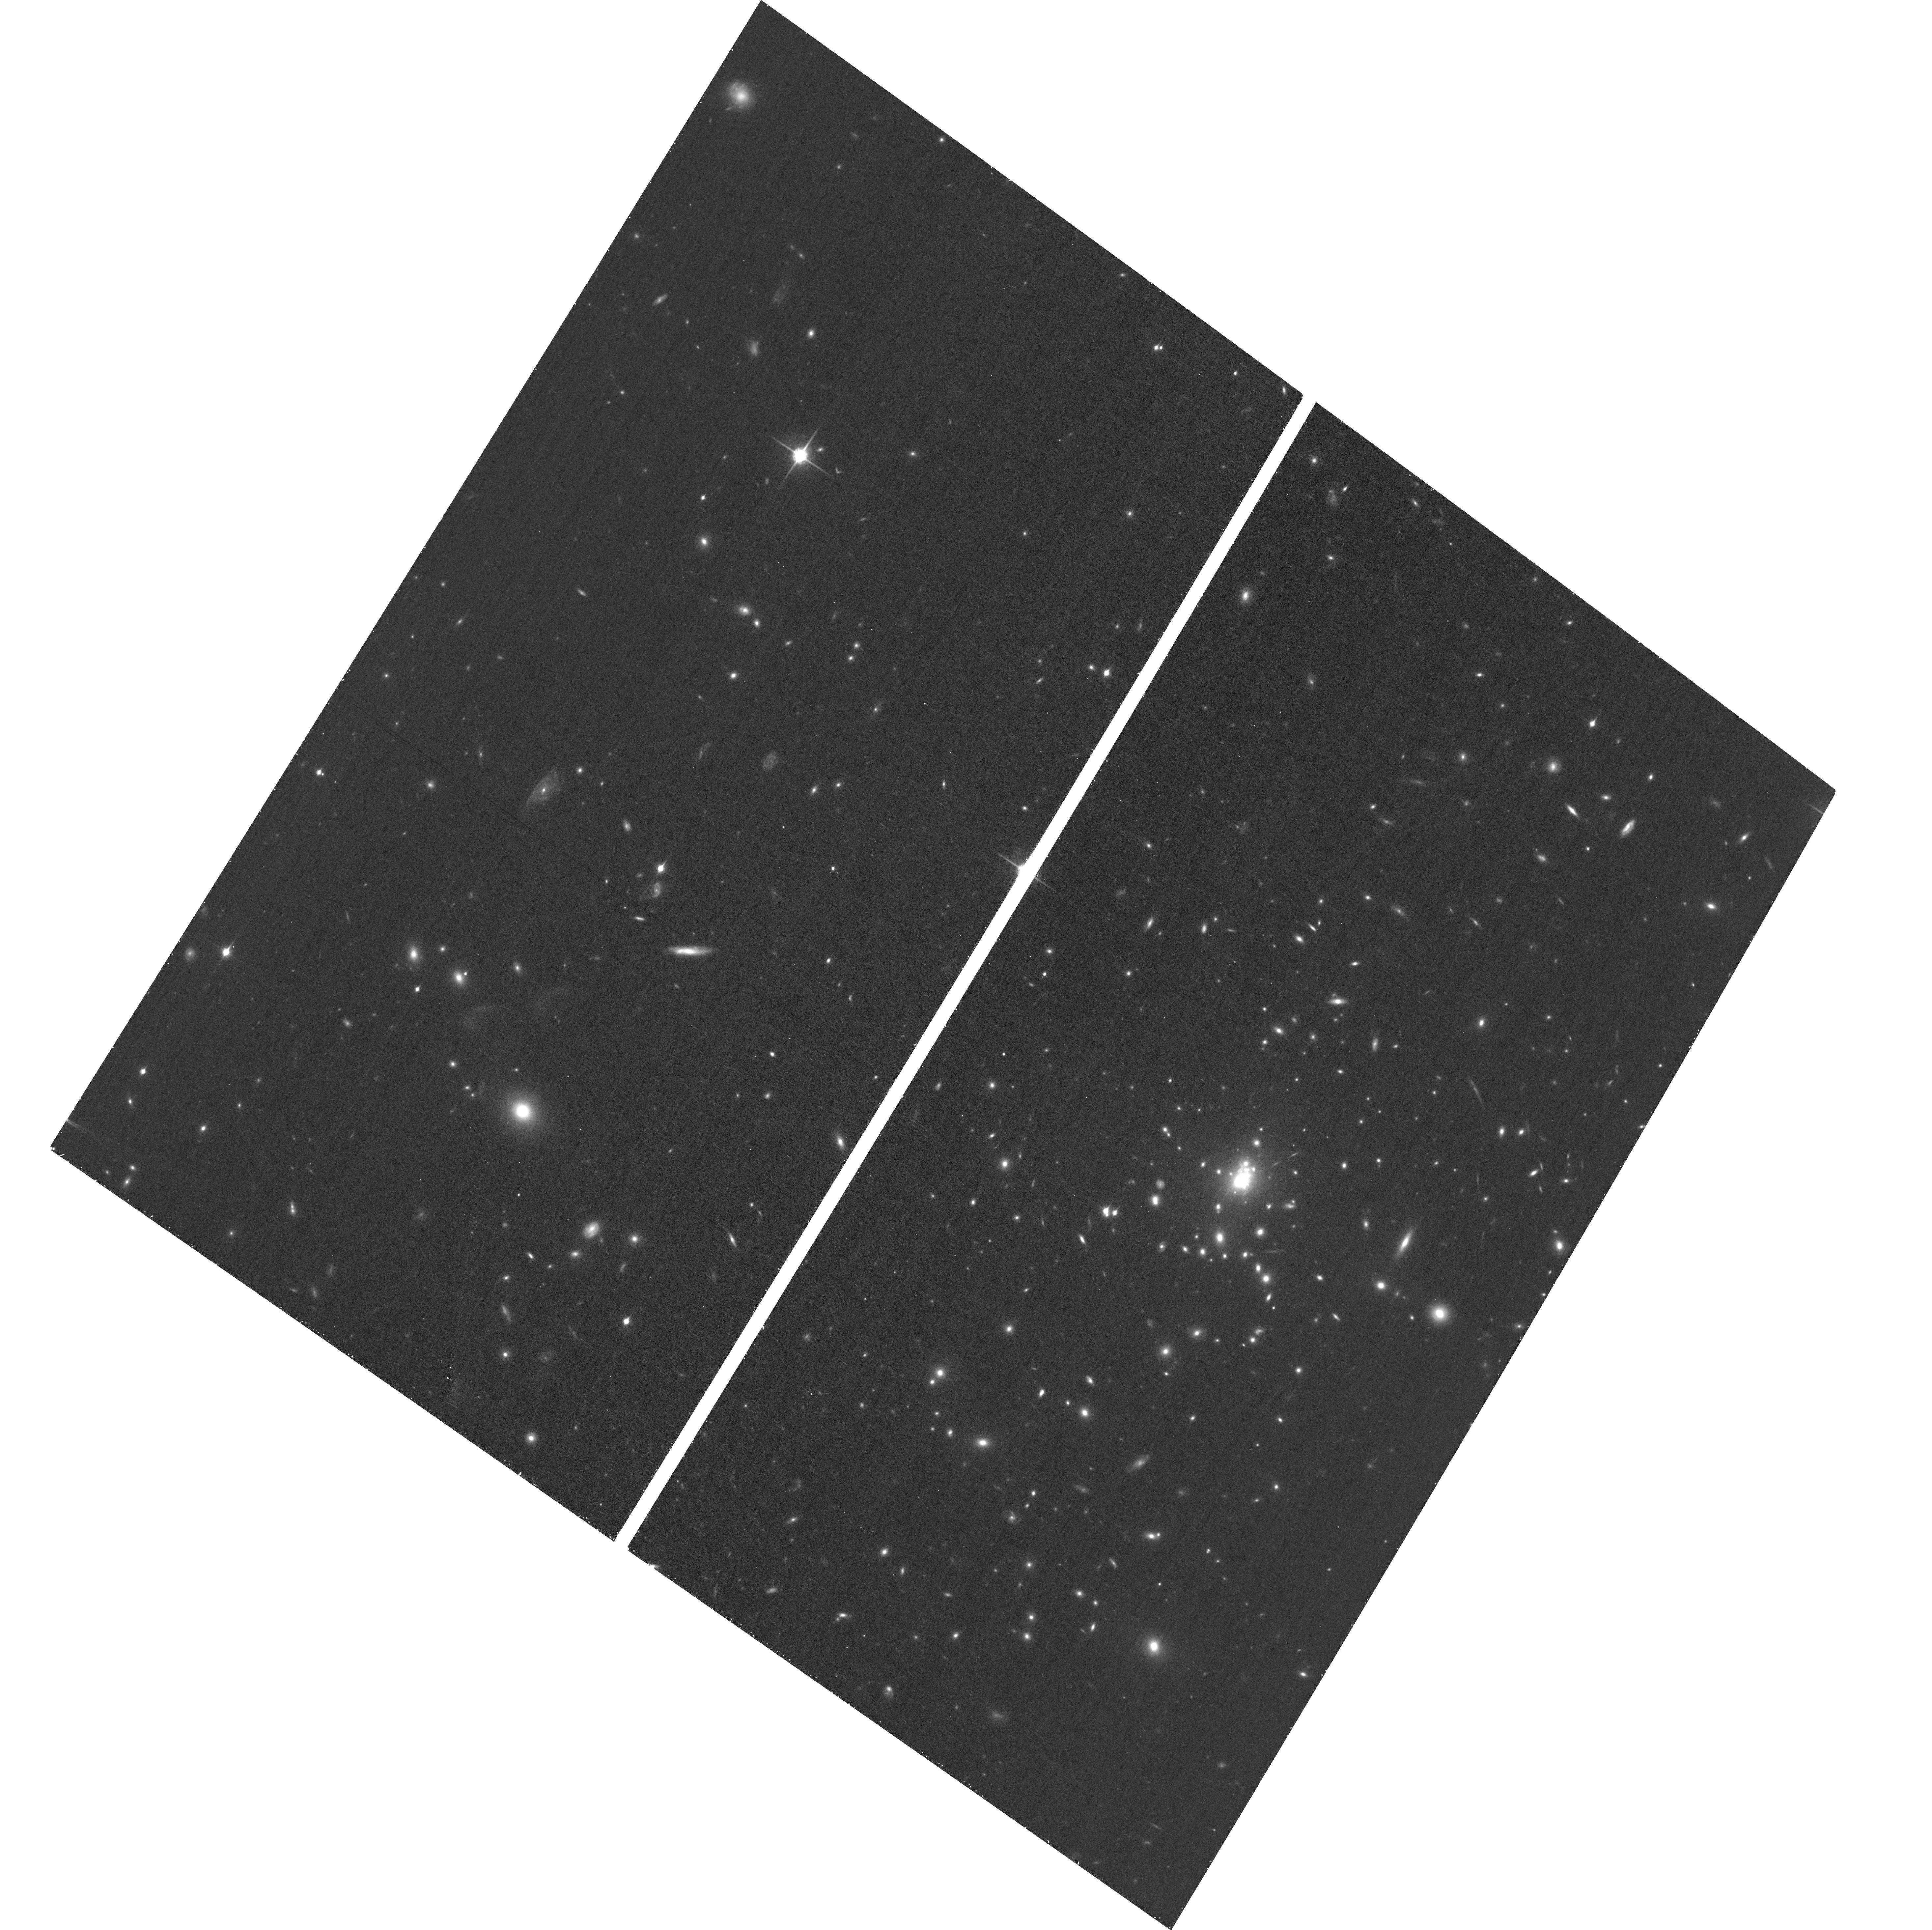
Target: SPT-CLJ2344-4243. Instrument: ACS/WFC. Filter: F850LP. Exposure: 28 min. Observation ID: hst_15315_07_acs_wfc_f850lp_jdh907

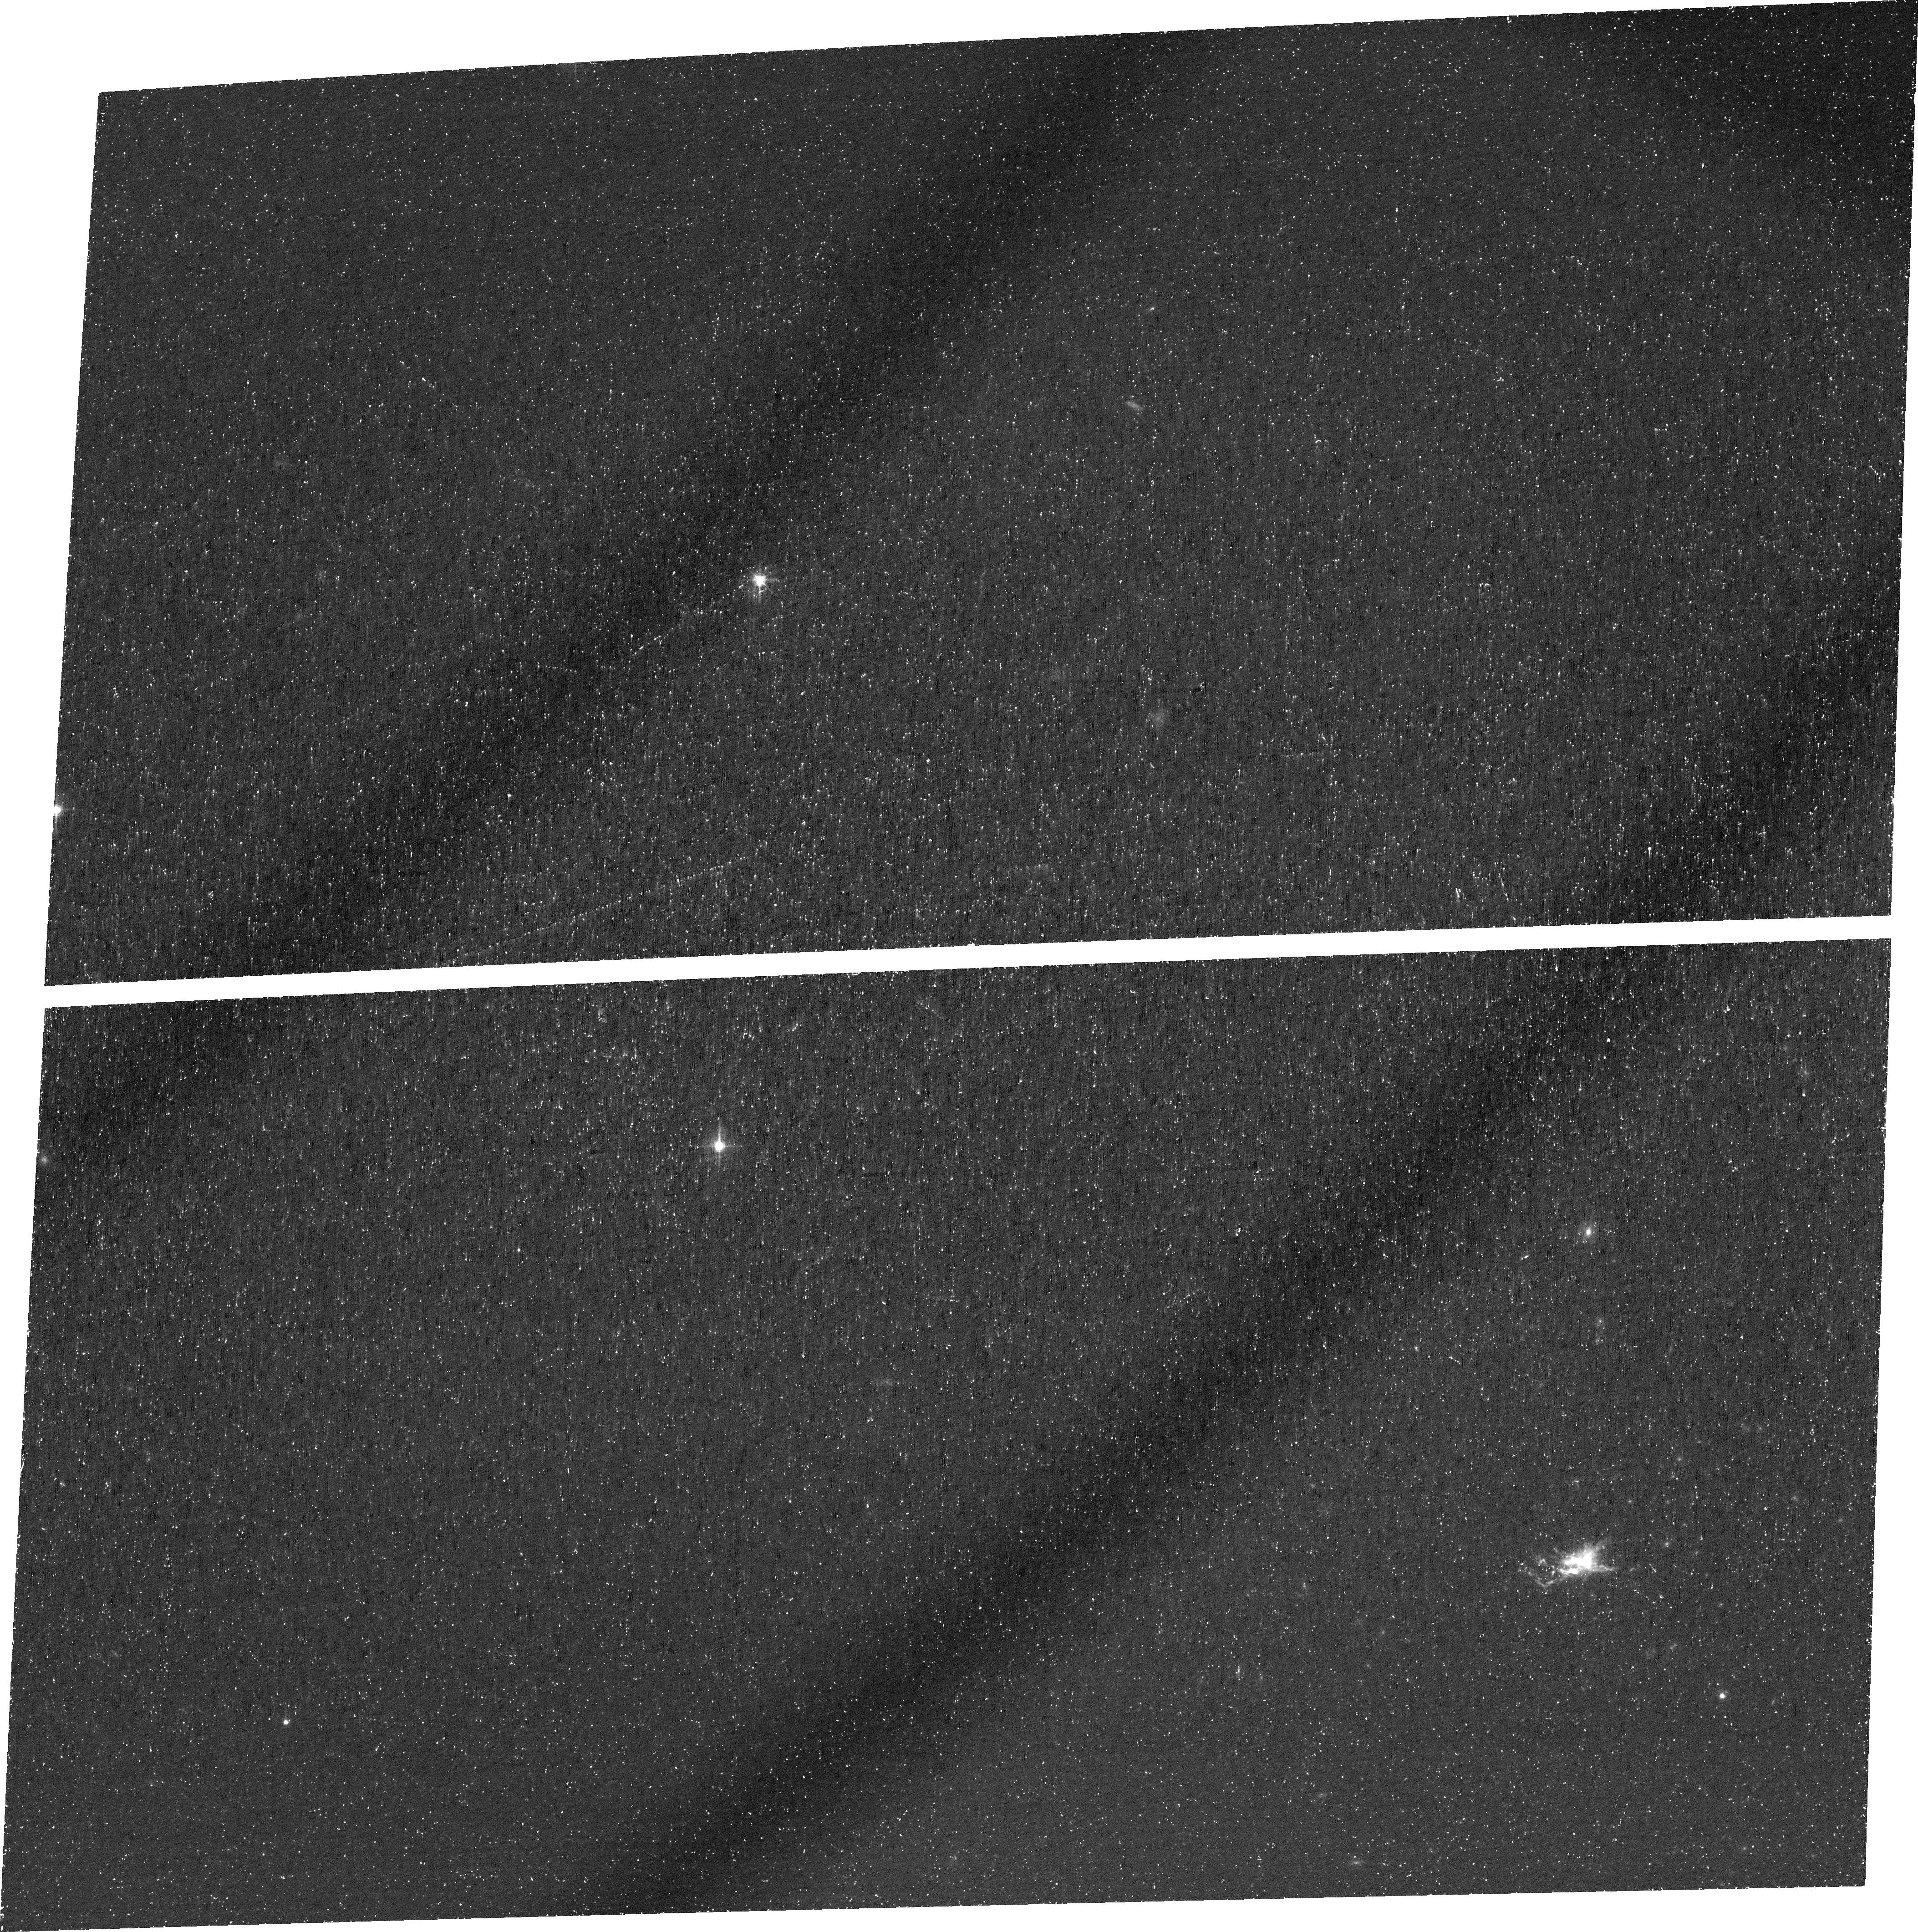
Target: SPT-CLJ2344-4243. Instrument: ACS/WFC. Filter: FR601N. Exposure: 1.6 h. Observation ID: jdh902010

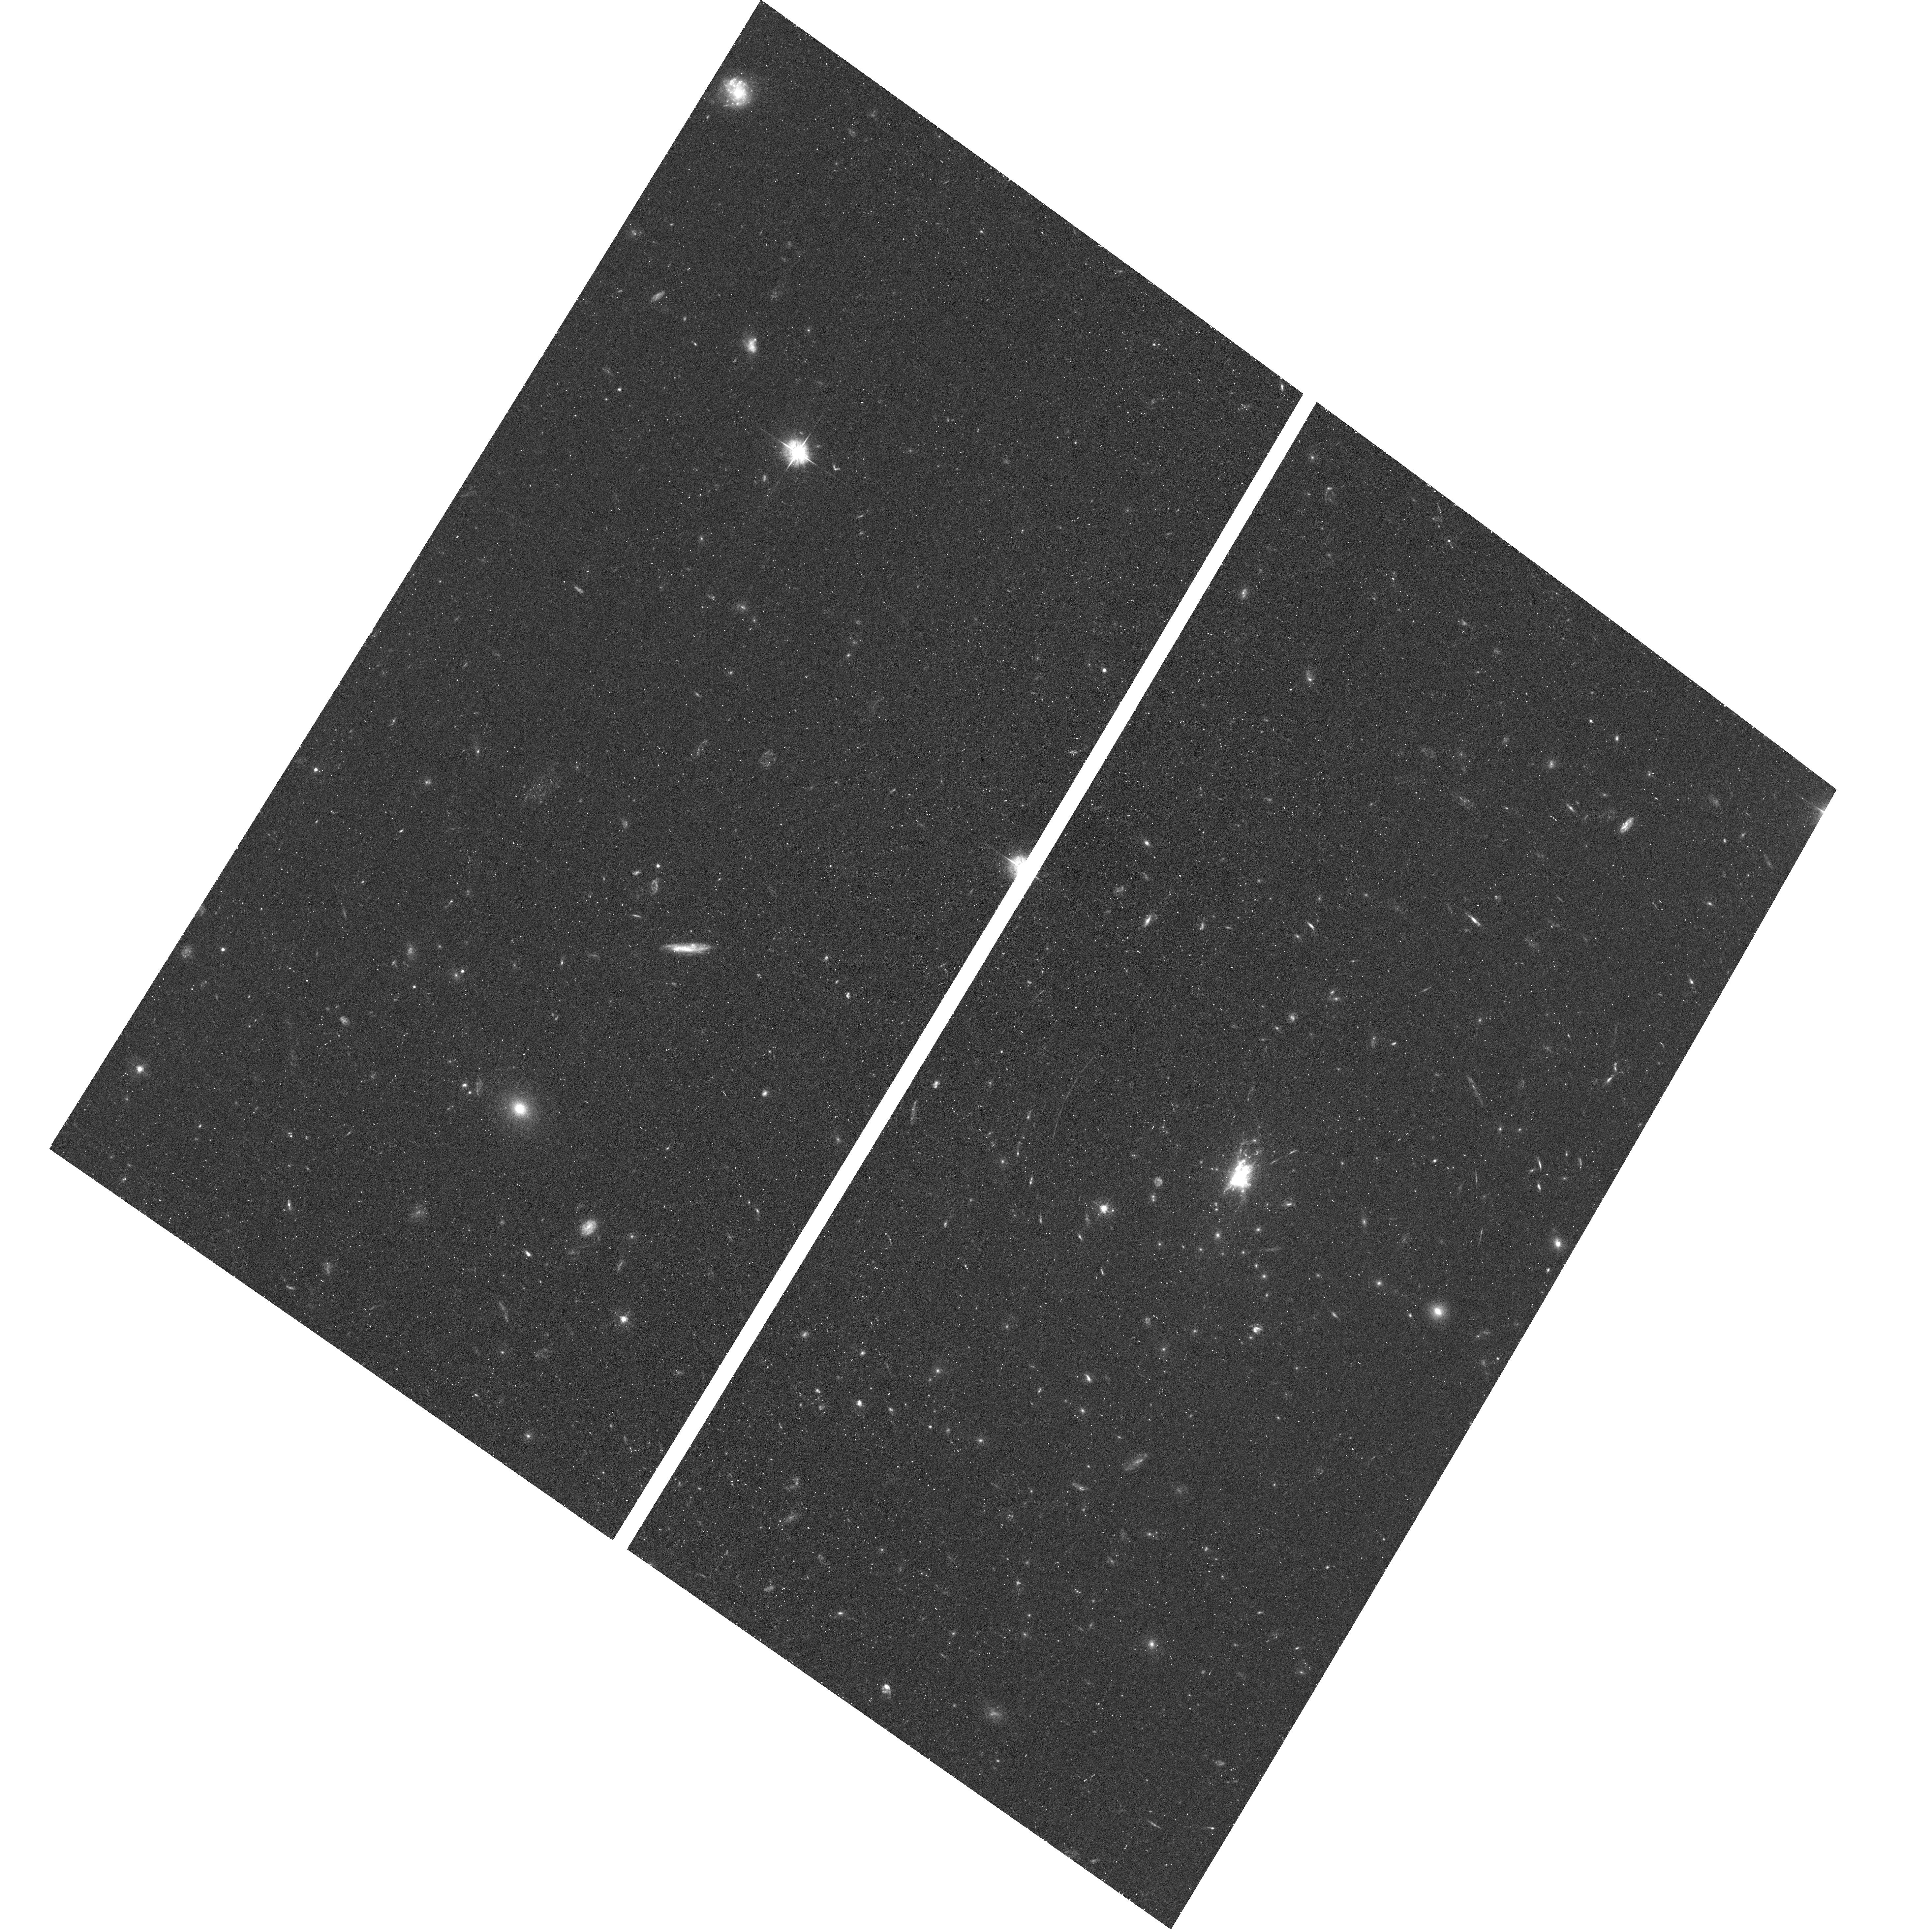
Target: SPT-CLJ2344-4243. Instrument: ACS/WFC. Filter: F475W. Exposure: 43 min. Observation ID: hst_15315_05_acs_wfc_f475w_jdh905

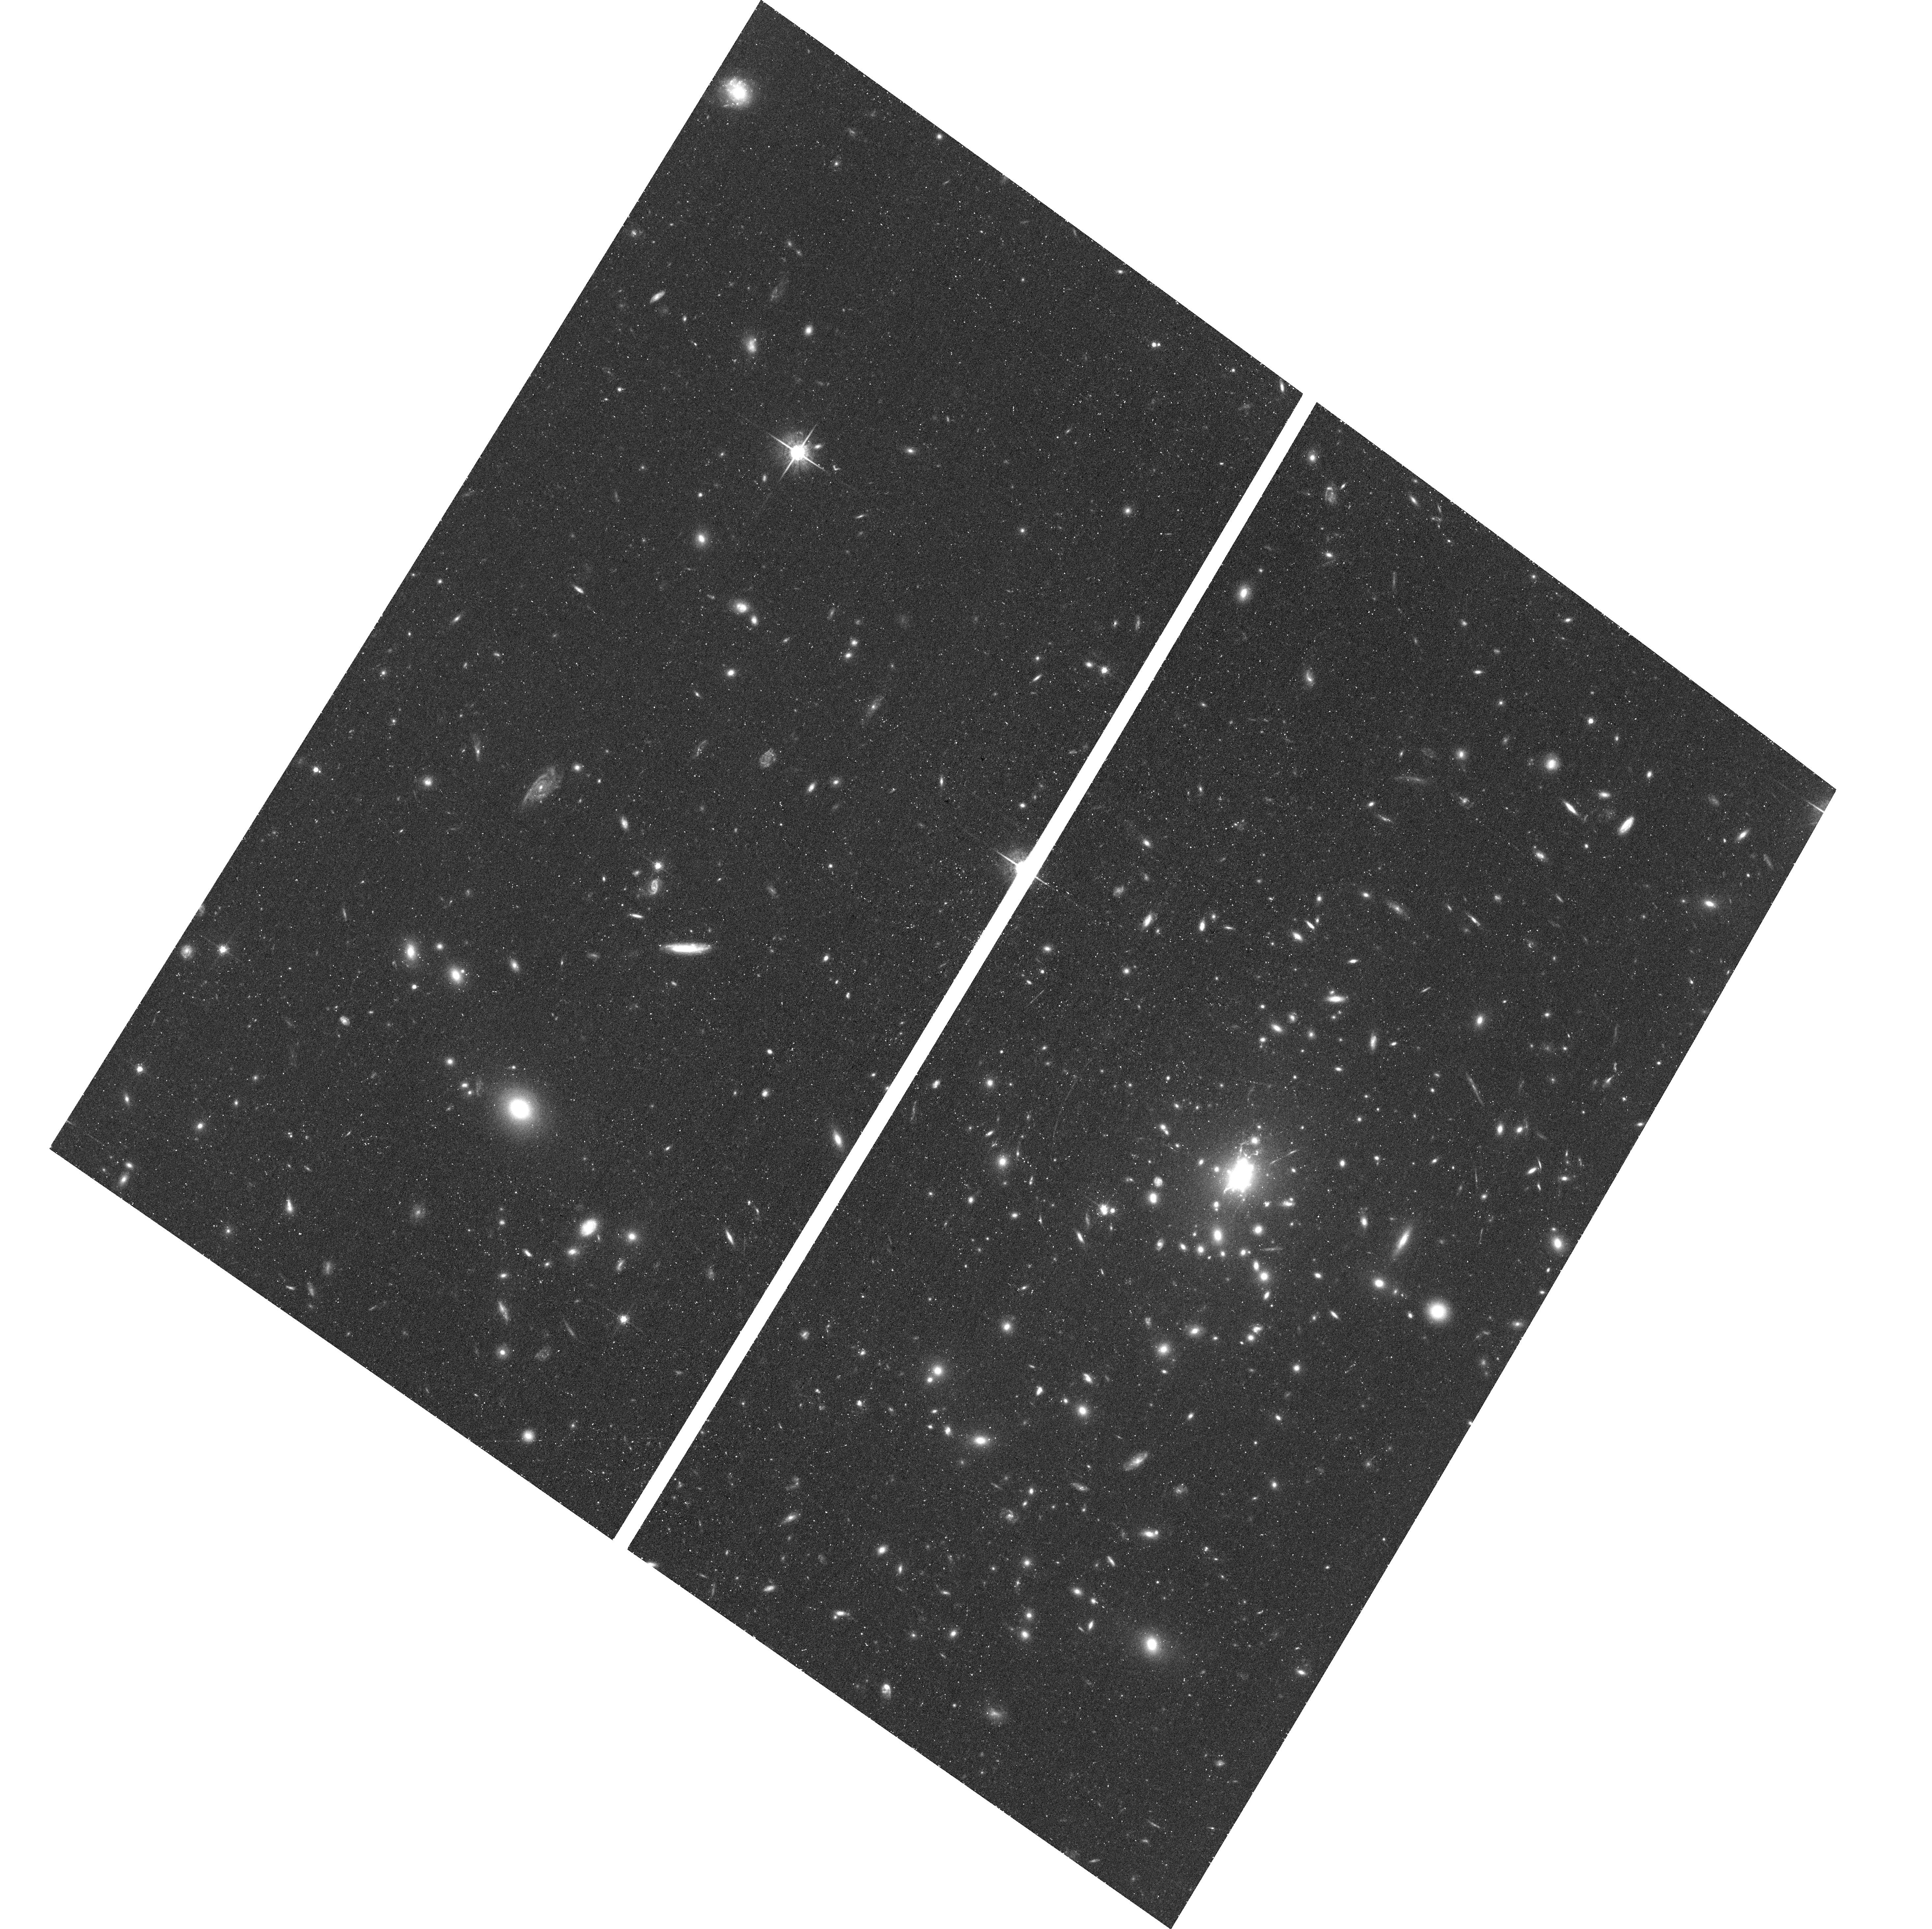
Target: SPT-CLJ2344-4243. Instrument: ACS/WFC. Filter: F775W. Exposure: 43 min. Observation ID: hst_15315_06_acs_wfc_f775w_jdh906

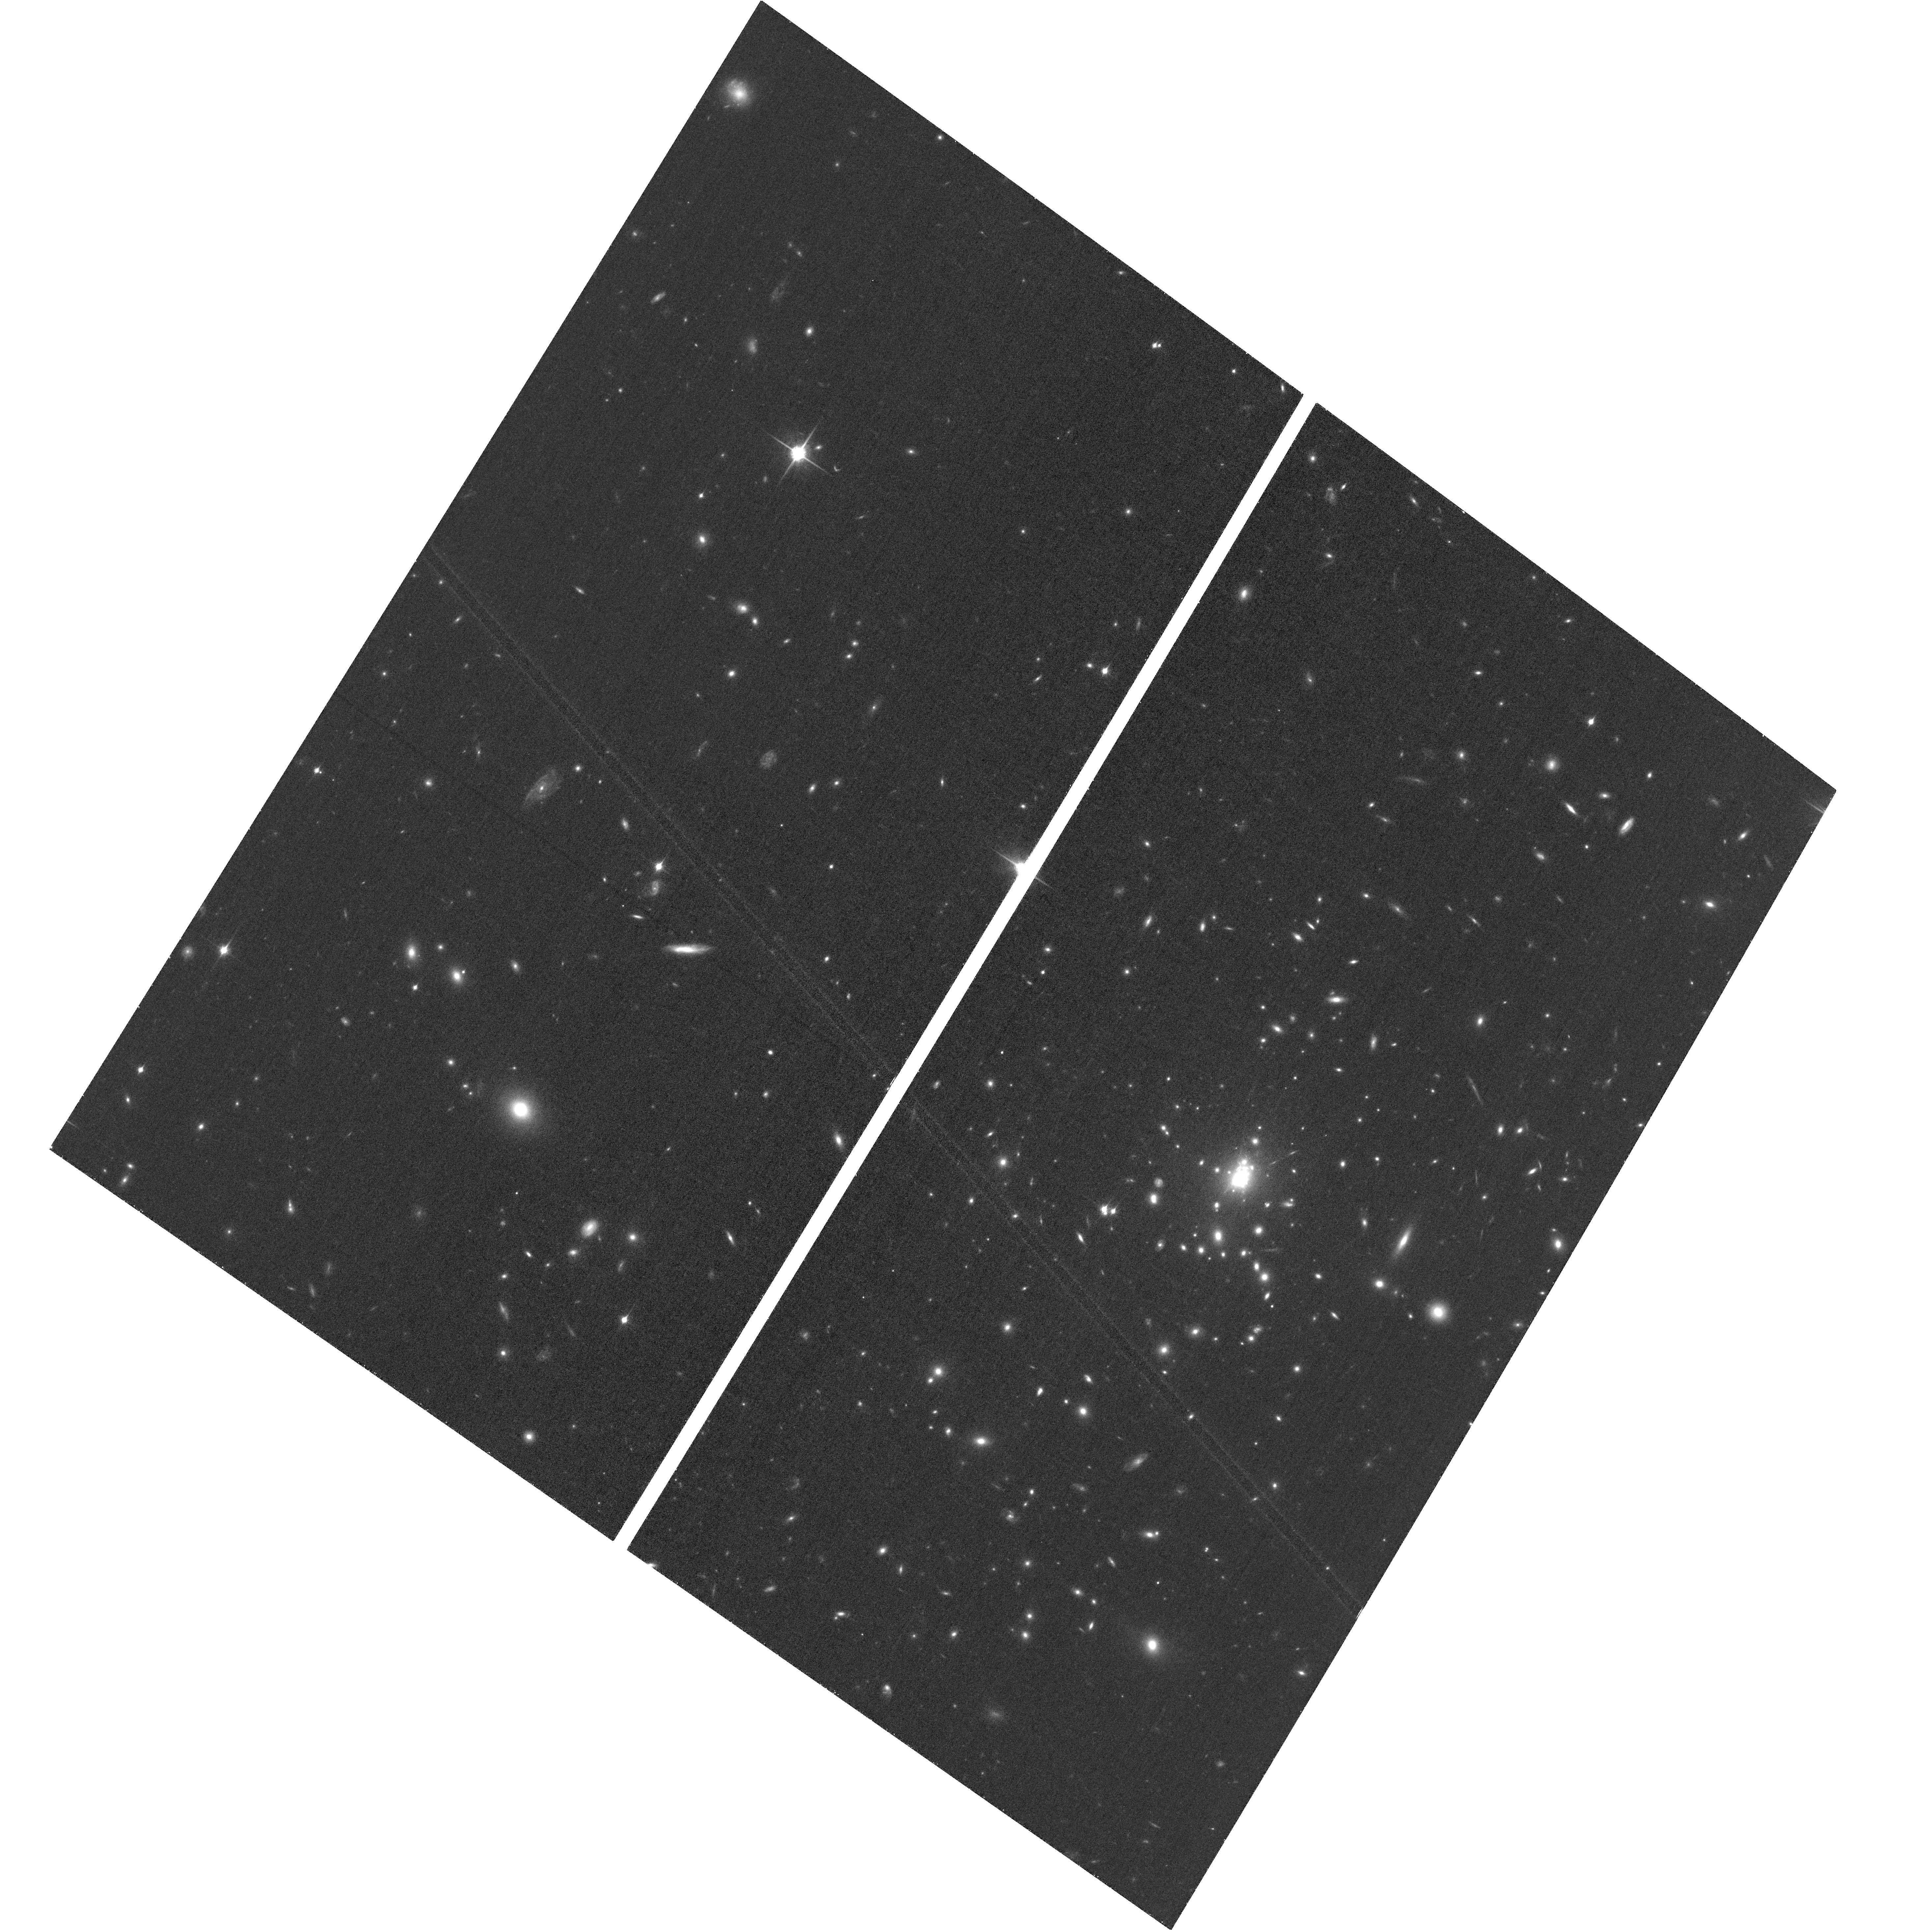
Target: SPT-CLJ2344-4243. Instrument: ACS/WFC. Filter: F850LP. Exposure: 38 min. Observation ID: hst_15315_57_acs_wfc_f850lp_jdh957

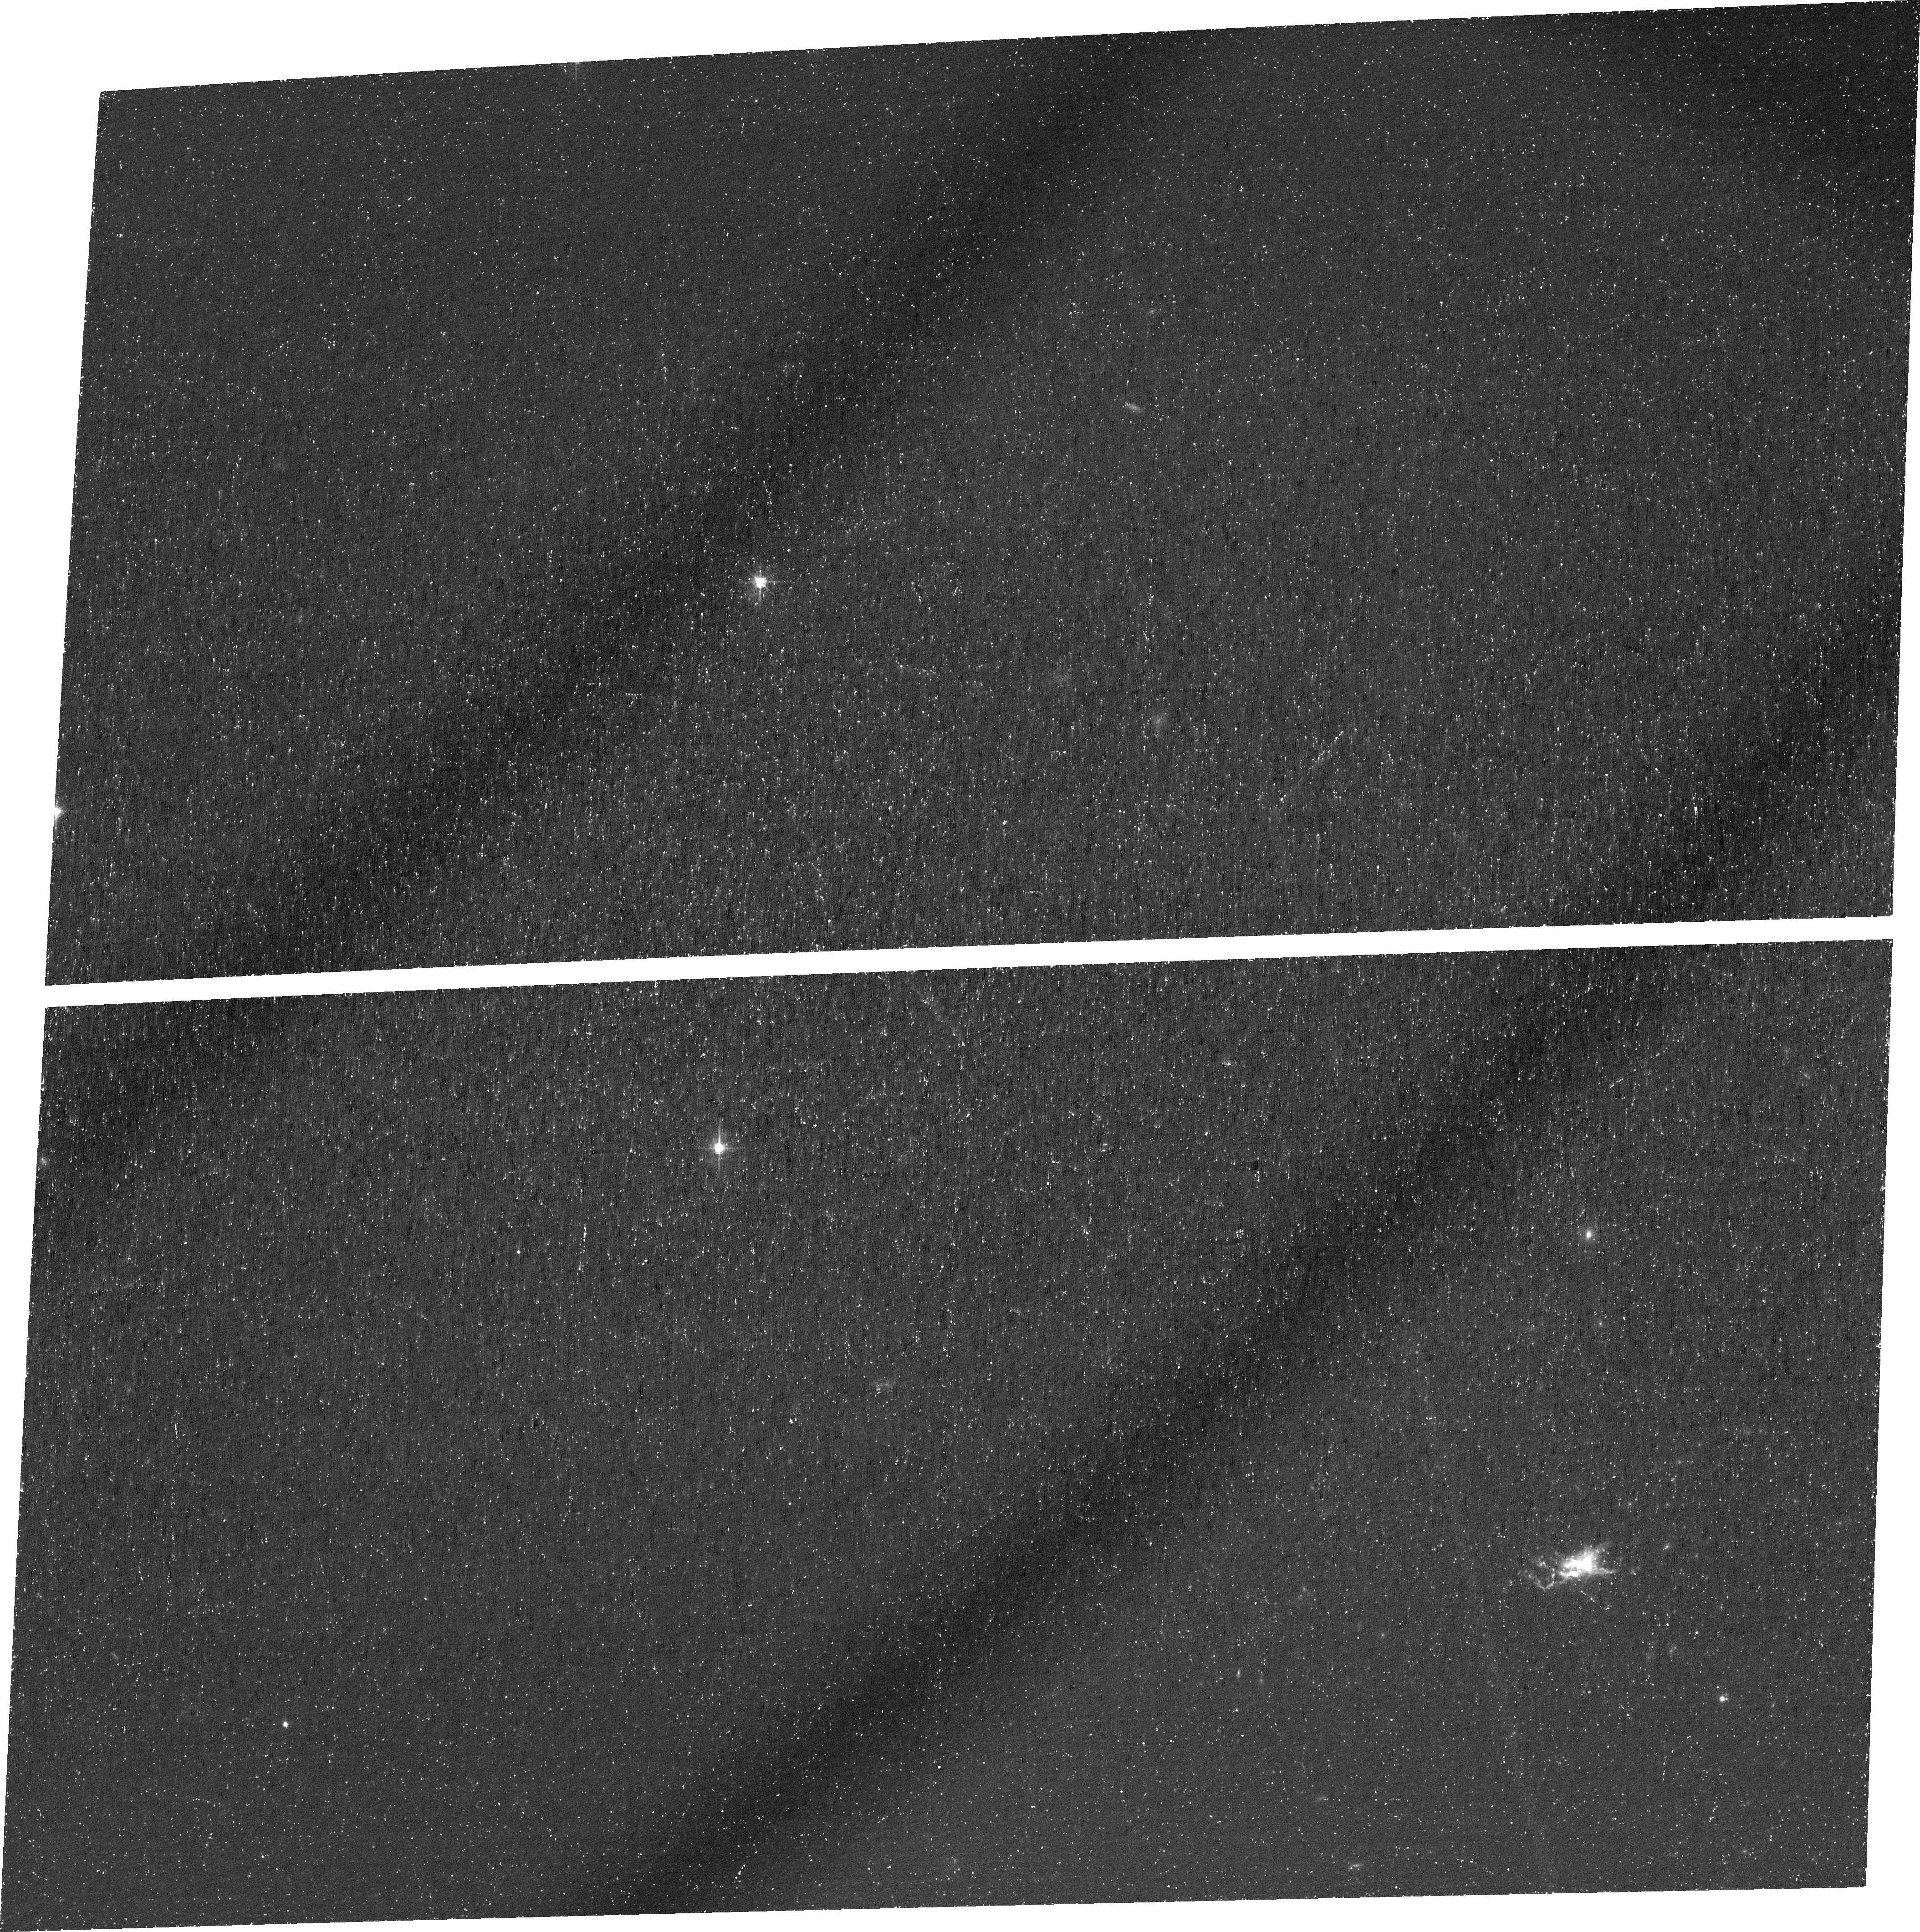
Target: SPT-CLJ2344-4243. Instrument: ACS/WFC. Filter: FR601N. Exposure: 1.6 h. Observation ID: jdh904010

Revealing Thermal Instabilities in the Core of the Phoenix Cluster (PI: McDonald, Michael A.)

The Phoenix cluster is the most relaxed cluster known, and hosts the strongest cool core of any cluster yet discovered. At the center of this cluster is a massive starburst galaxy, with a SFR of 500-1000 Msun/yr, seemingly satisfying the early cooling flow predictions, despite the presence of strong AGN feedback from the central supermassive black hole. Here we propose deep narrow-band imaging of the central ~120 kpc of the cluster, to map the warm (10^4K) ionized gas via the [O II] emission line. In low-z clusters, such as Perseus and Abell 1795, the warm, ionized phase is of critical importance to map out thermal instabilities in the hot gas, and maps of Halpha and [O II] have been used for decades to understand how (and how not) cooling proceeds in the intracluster medium. The data proposed for here, combined with deep ALMA data, a recently-approved Large Chandra Program, and recently-approved multi-frequency JVLA data, will allow us to probe the cooling ICM, the cool, filamentary gas, the cold molecular gas, the star-forming population, and the AGN jets all on scales of <10 kpc. This multi-observatory campaign, focusing on the most extreme cooling cluster, will lead to a more complete understanding of how and why thermal instabilities develop in the hot ICM of cool core clusters.